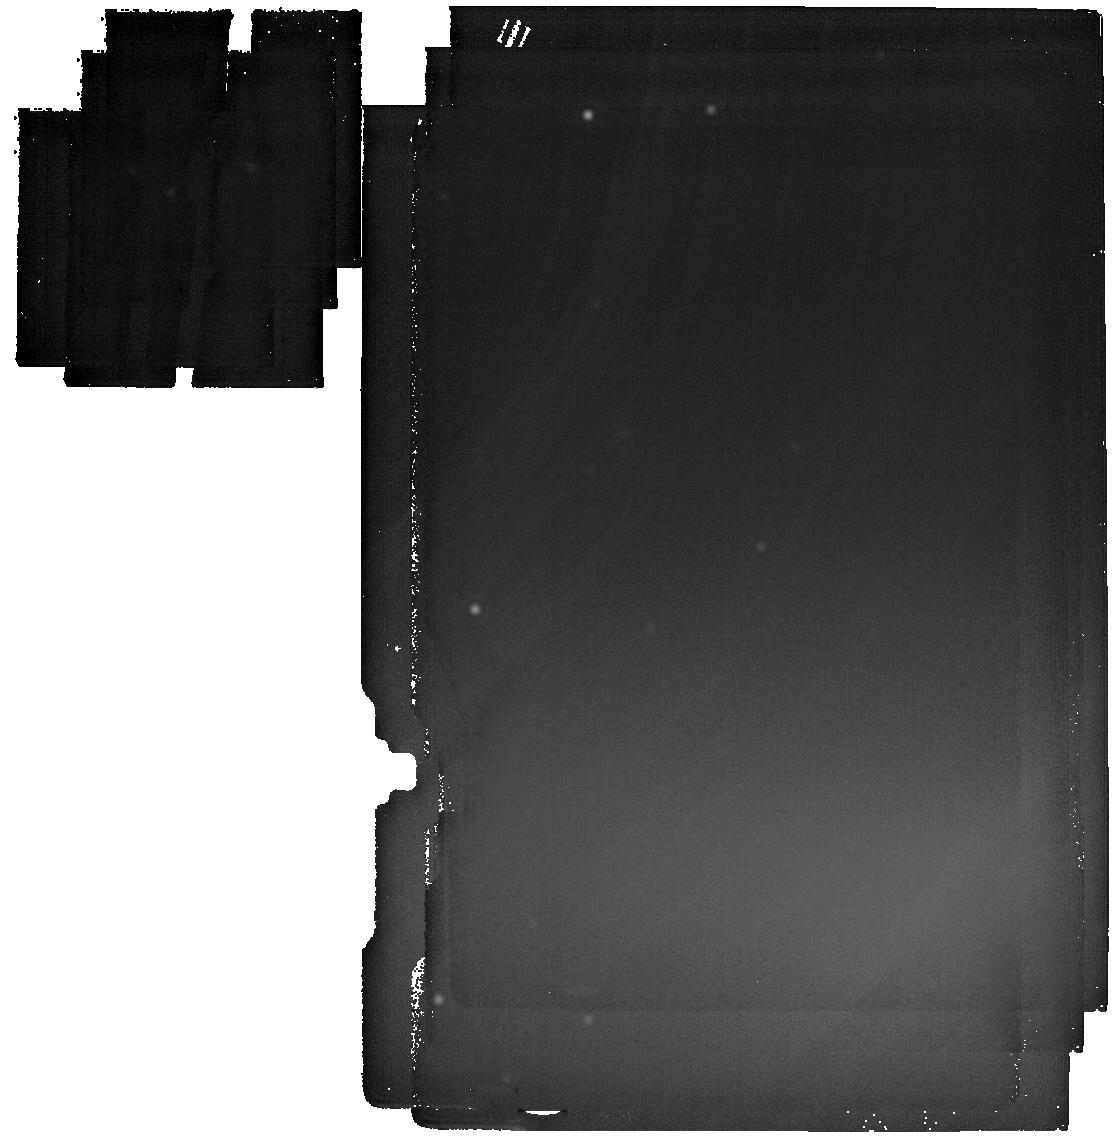
Target: LAWD-37
Instrument: MIRI
Filter: F2550W
Exposure: 56 min
Observation ID: jw07564-o004_t002_miri_f2550w

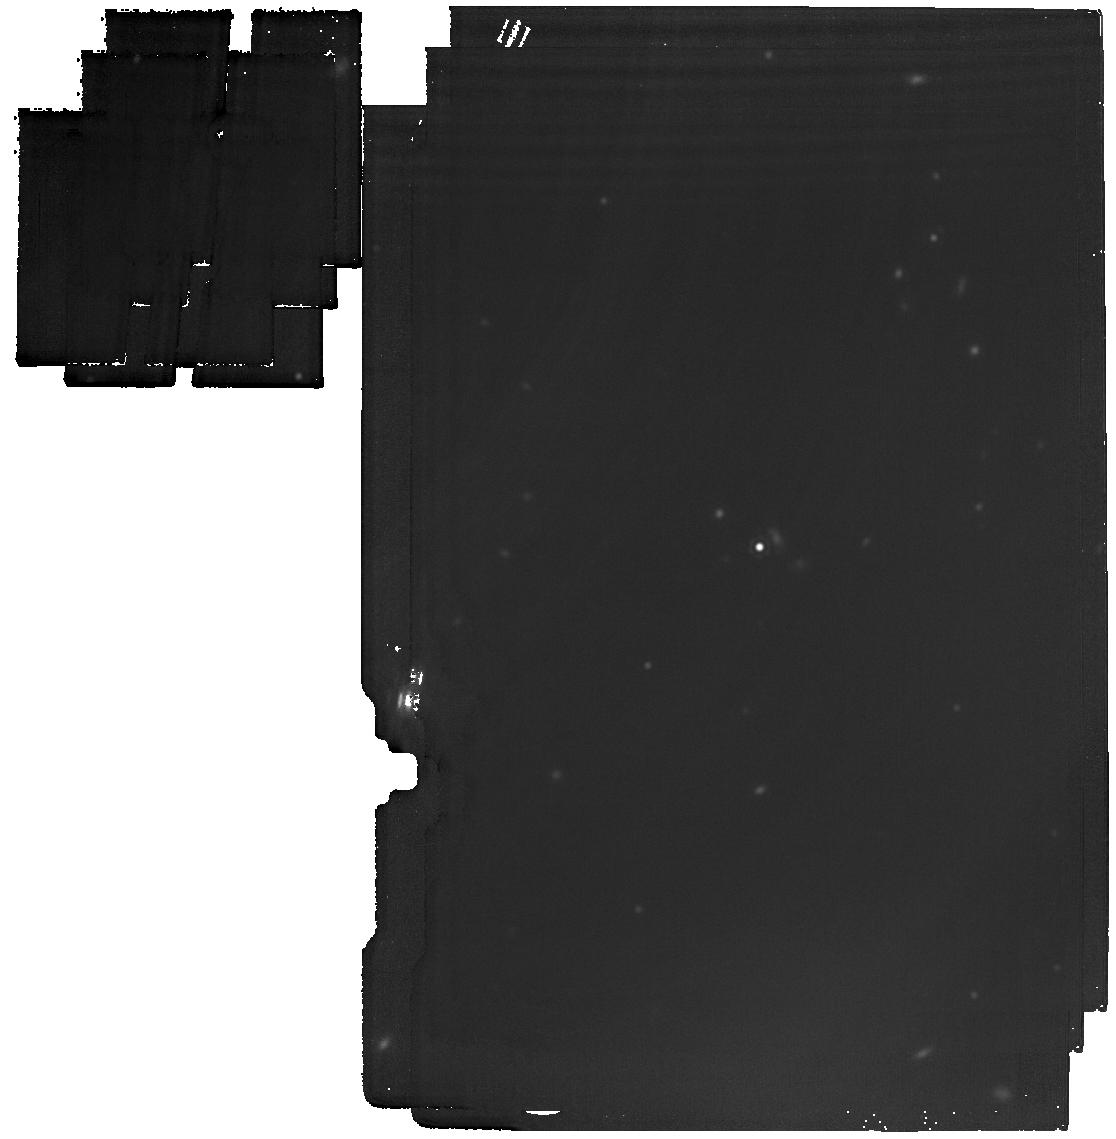
Target: vMa-2
Instrument: MIRI
Filter: F1800W
Exposure: 14 min
Observation ID: jw07564-o002_t001_miri_f1800w

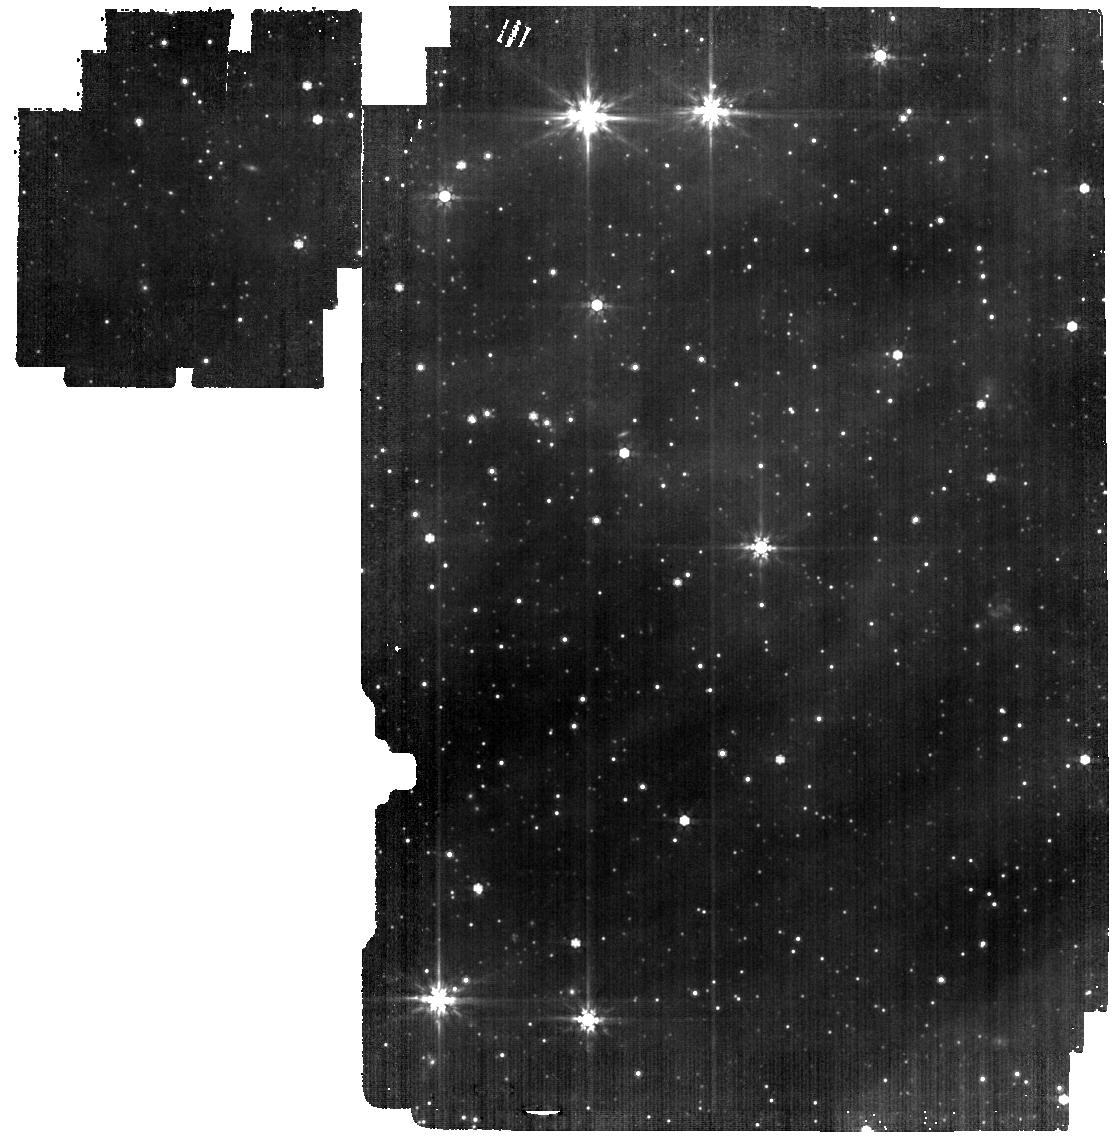
Target: LAWD-37
Instrument: MIRI
Filter: F770W
Exposure: 8 min
Observation ID: jw07564-o004_t002_miri_f770w

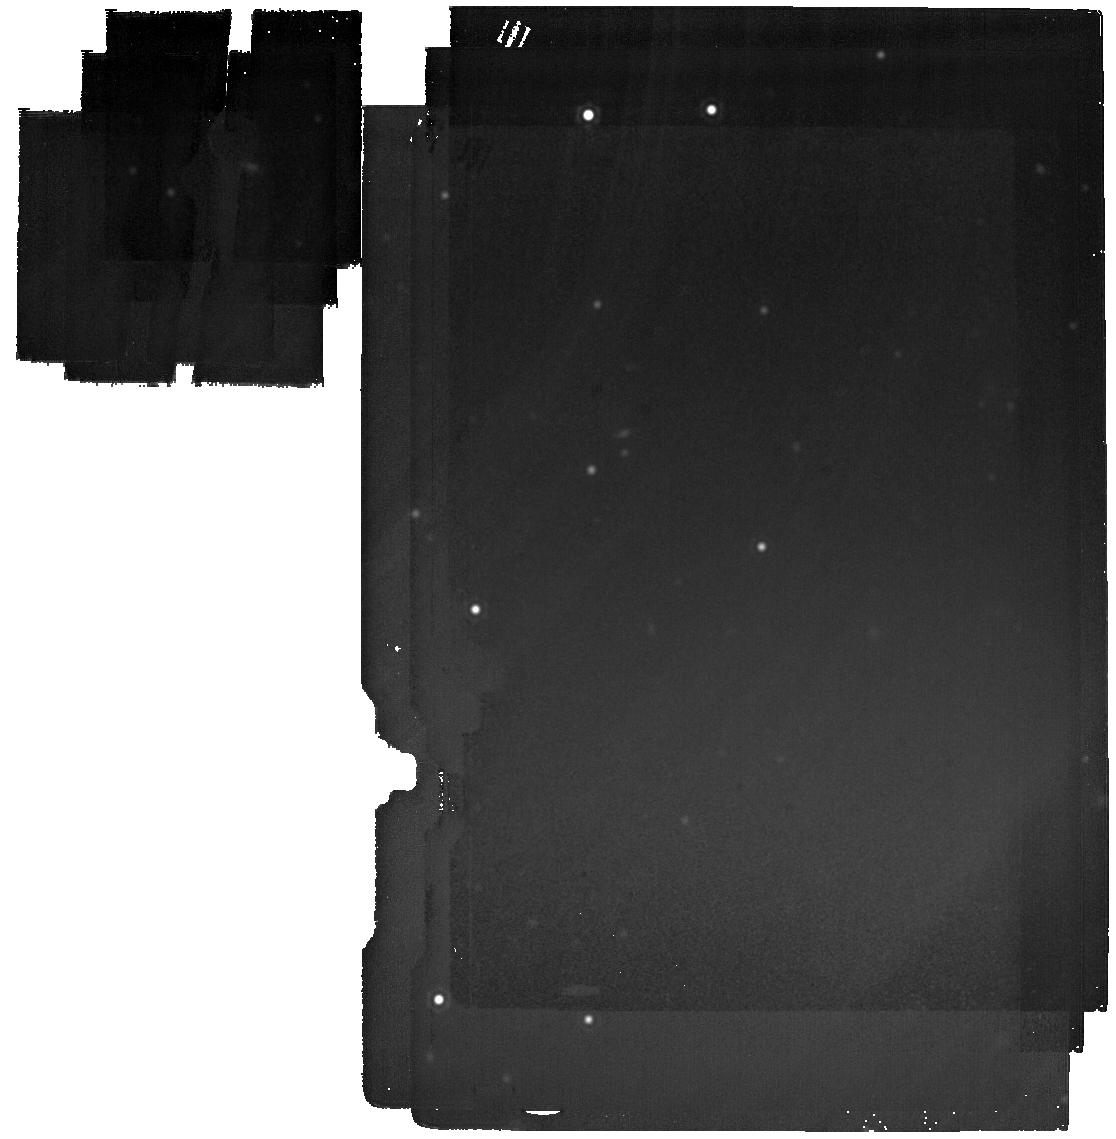
Target: LAWD-37
Instrument: MIRI
Filter: F2100W
Exposure: 18 min
Observation ID: jw07564-o004_t002_miri_f2100w

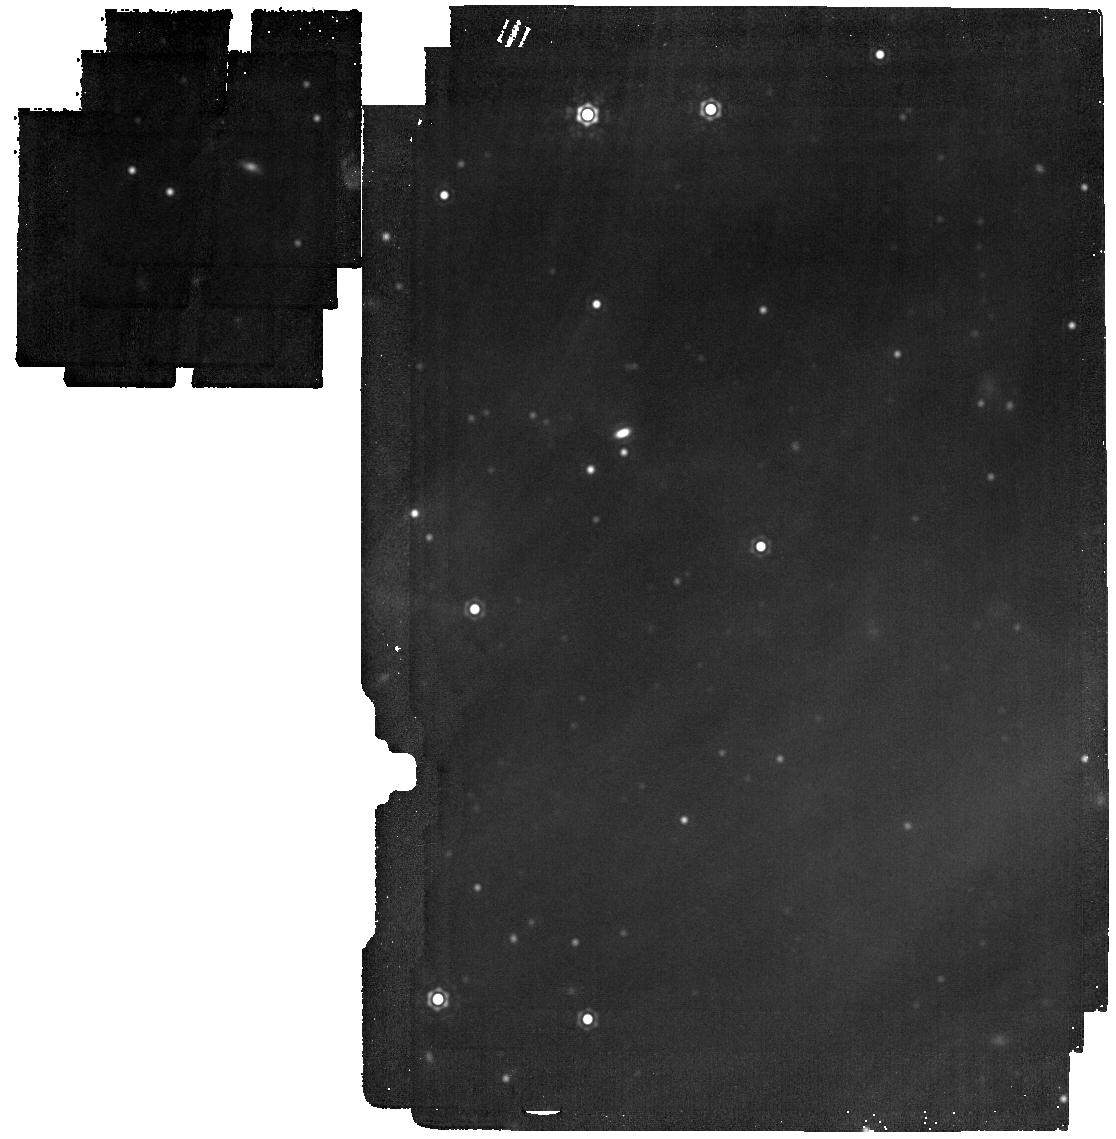
Target: LAWD-37
Instrument: MIRI
Filter: F1800W
Exposure: 14 min
Observation ID: jw07564-o004_t002_miri_f1800w

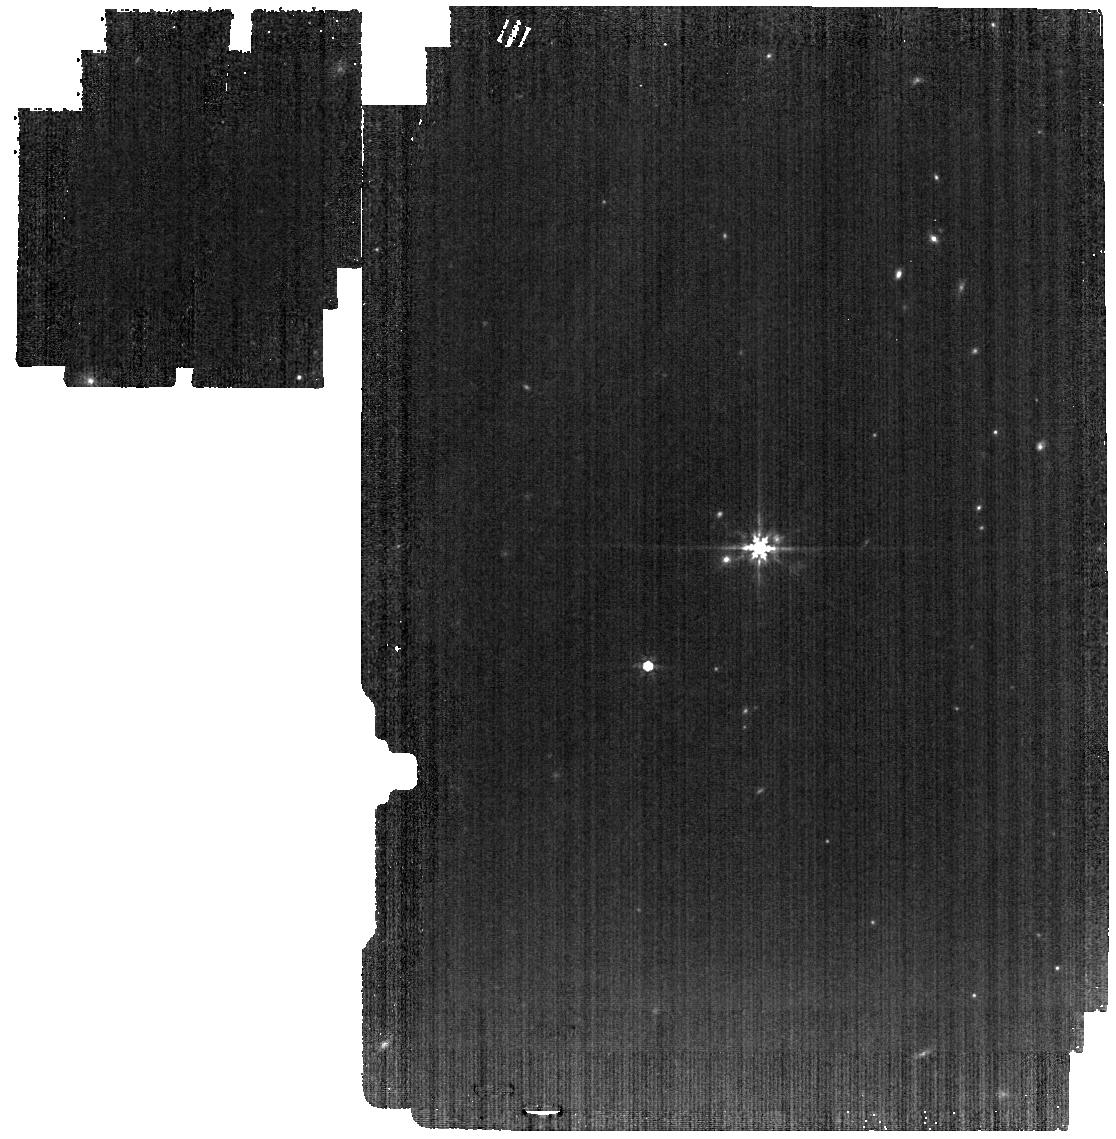
Target: vMa-2
Instrument: MIRI
Filter: F770W
Exposure: 8 min
Observation ID: jw07564-o002_t001_miri_f770w

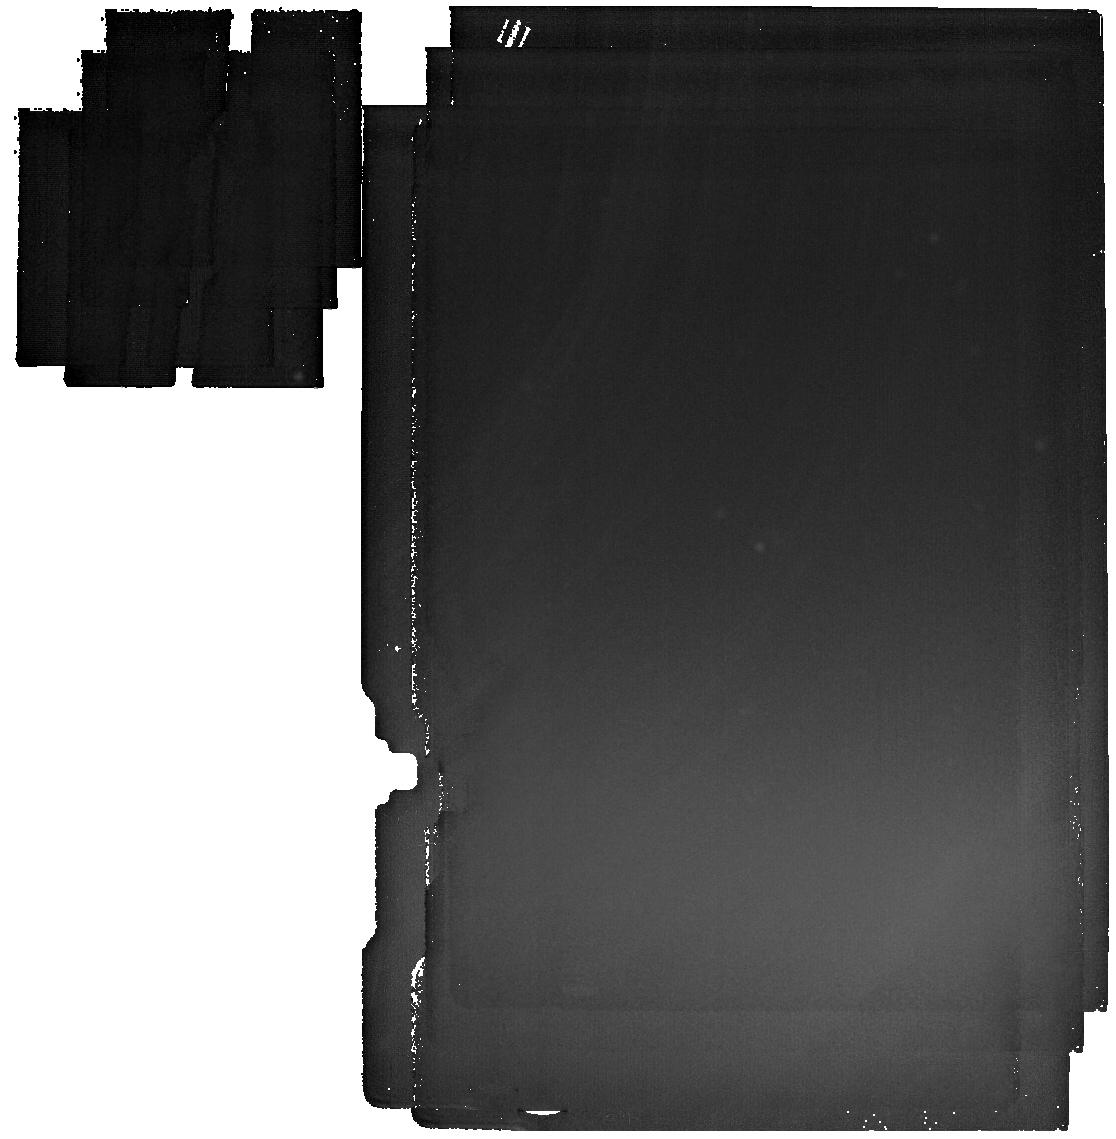
Target: vMa-2
Instrument: MIRI
Filter: F2550W
Exposure: 56 min
Observation ID: jw07564-o002_t001_miri_f2550w

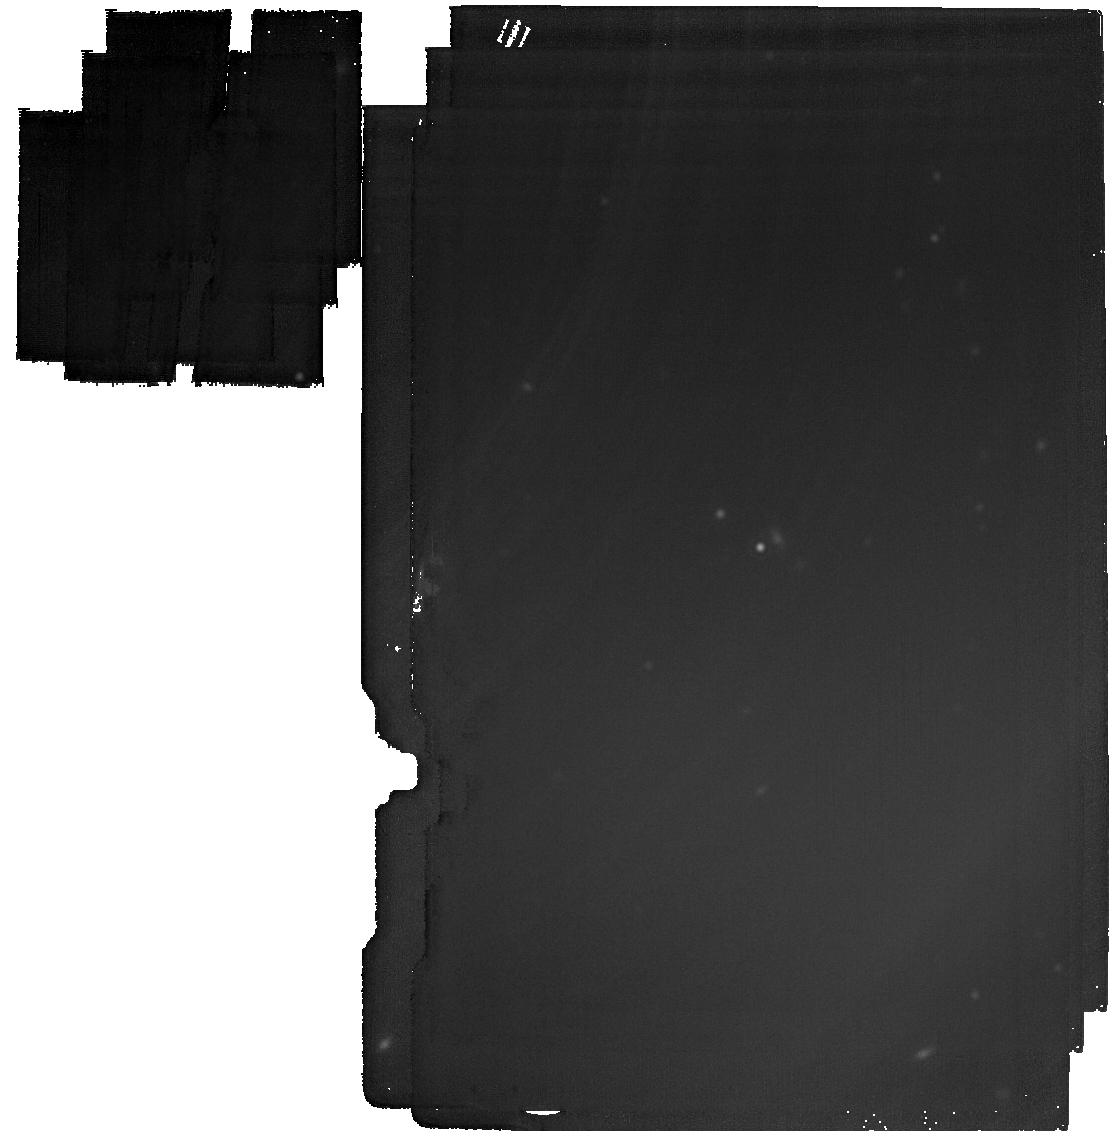
Target: vMa-2
Instrument: MIRI
Filter: F2100W
Exposure: 18 min
Observation ID: jw07564-o002_t001_miri_f2100w

A Search for Life Around Two Dead Stars (PI: Limbach, Mary Anne)

Recent detections and theoretical modeling suggest that rocky planets may find their way into the habitable zone of white dwarf stars, and may even possess conditions necessary for the development of life. However, finding these planets has so far been very difficult. This program seeks to conduct the first search for terrestrial planets in the habitable zones of white dwarfs by targeting the two nearest (4-5 pc) solitary white dwarf systems, vMa 2 and GJ 440. Utilizing JWST’s MIRI/MRS and imaging, the program will search for unresolved infrared excess from warm (T > 200 K) rocky planets and will also be capable of detecting cold gas giants (T > 95 K) at a wide range of separations (0-400 AU). Detecting the first HZ terrestrial exoplanet orbiting a white dwarf, or any exoplanet around one of these extremely nearby white dwarfs, would be a very useful outcome with broad implications. Furthermore, if the expected sensitivities are achieved, this program could pave the way for future, larger-scale efforts to constrain the occurrence rates of habitable zone planets around white dwarfs. These worlds could provide crucial insights into the survival and evolution of planetary systems after their stars leave the main sequence and could reveal key information about habitability in this unique environment. Any planets detected through this program would be prime candidates for detailed atmospheric characterization and possibly in-depth biosignature searches. Biosignatures on HZ planets orbiting either of these white dwarfs can be detected with a relatively modest follow-up effort, requiring between 12 and 50 hours of observation time, depending on the planet's size.